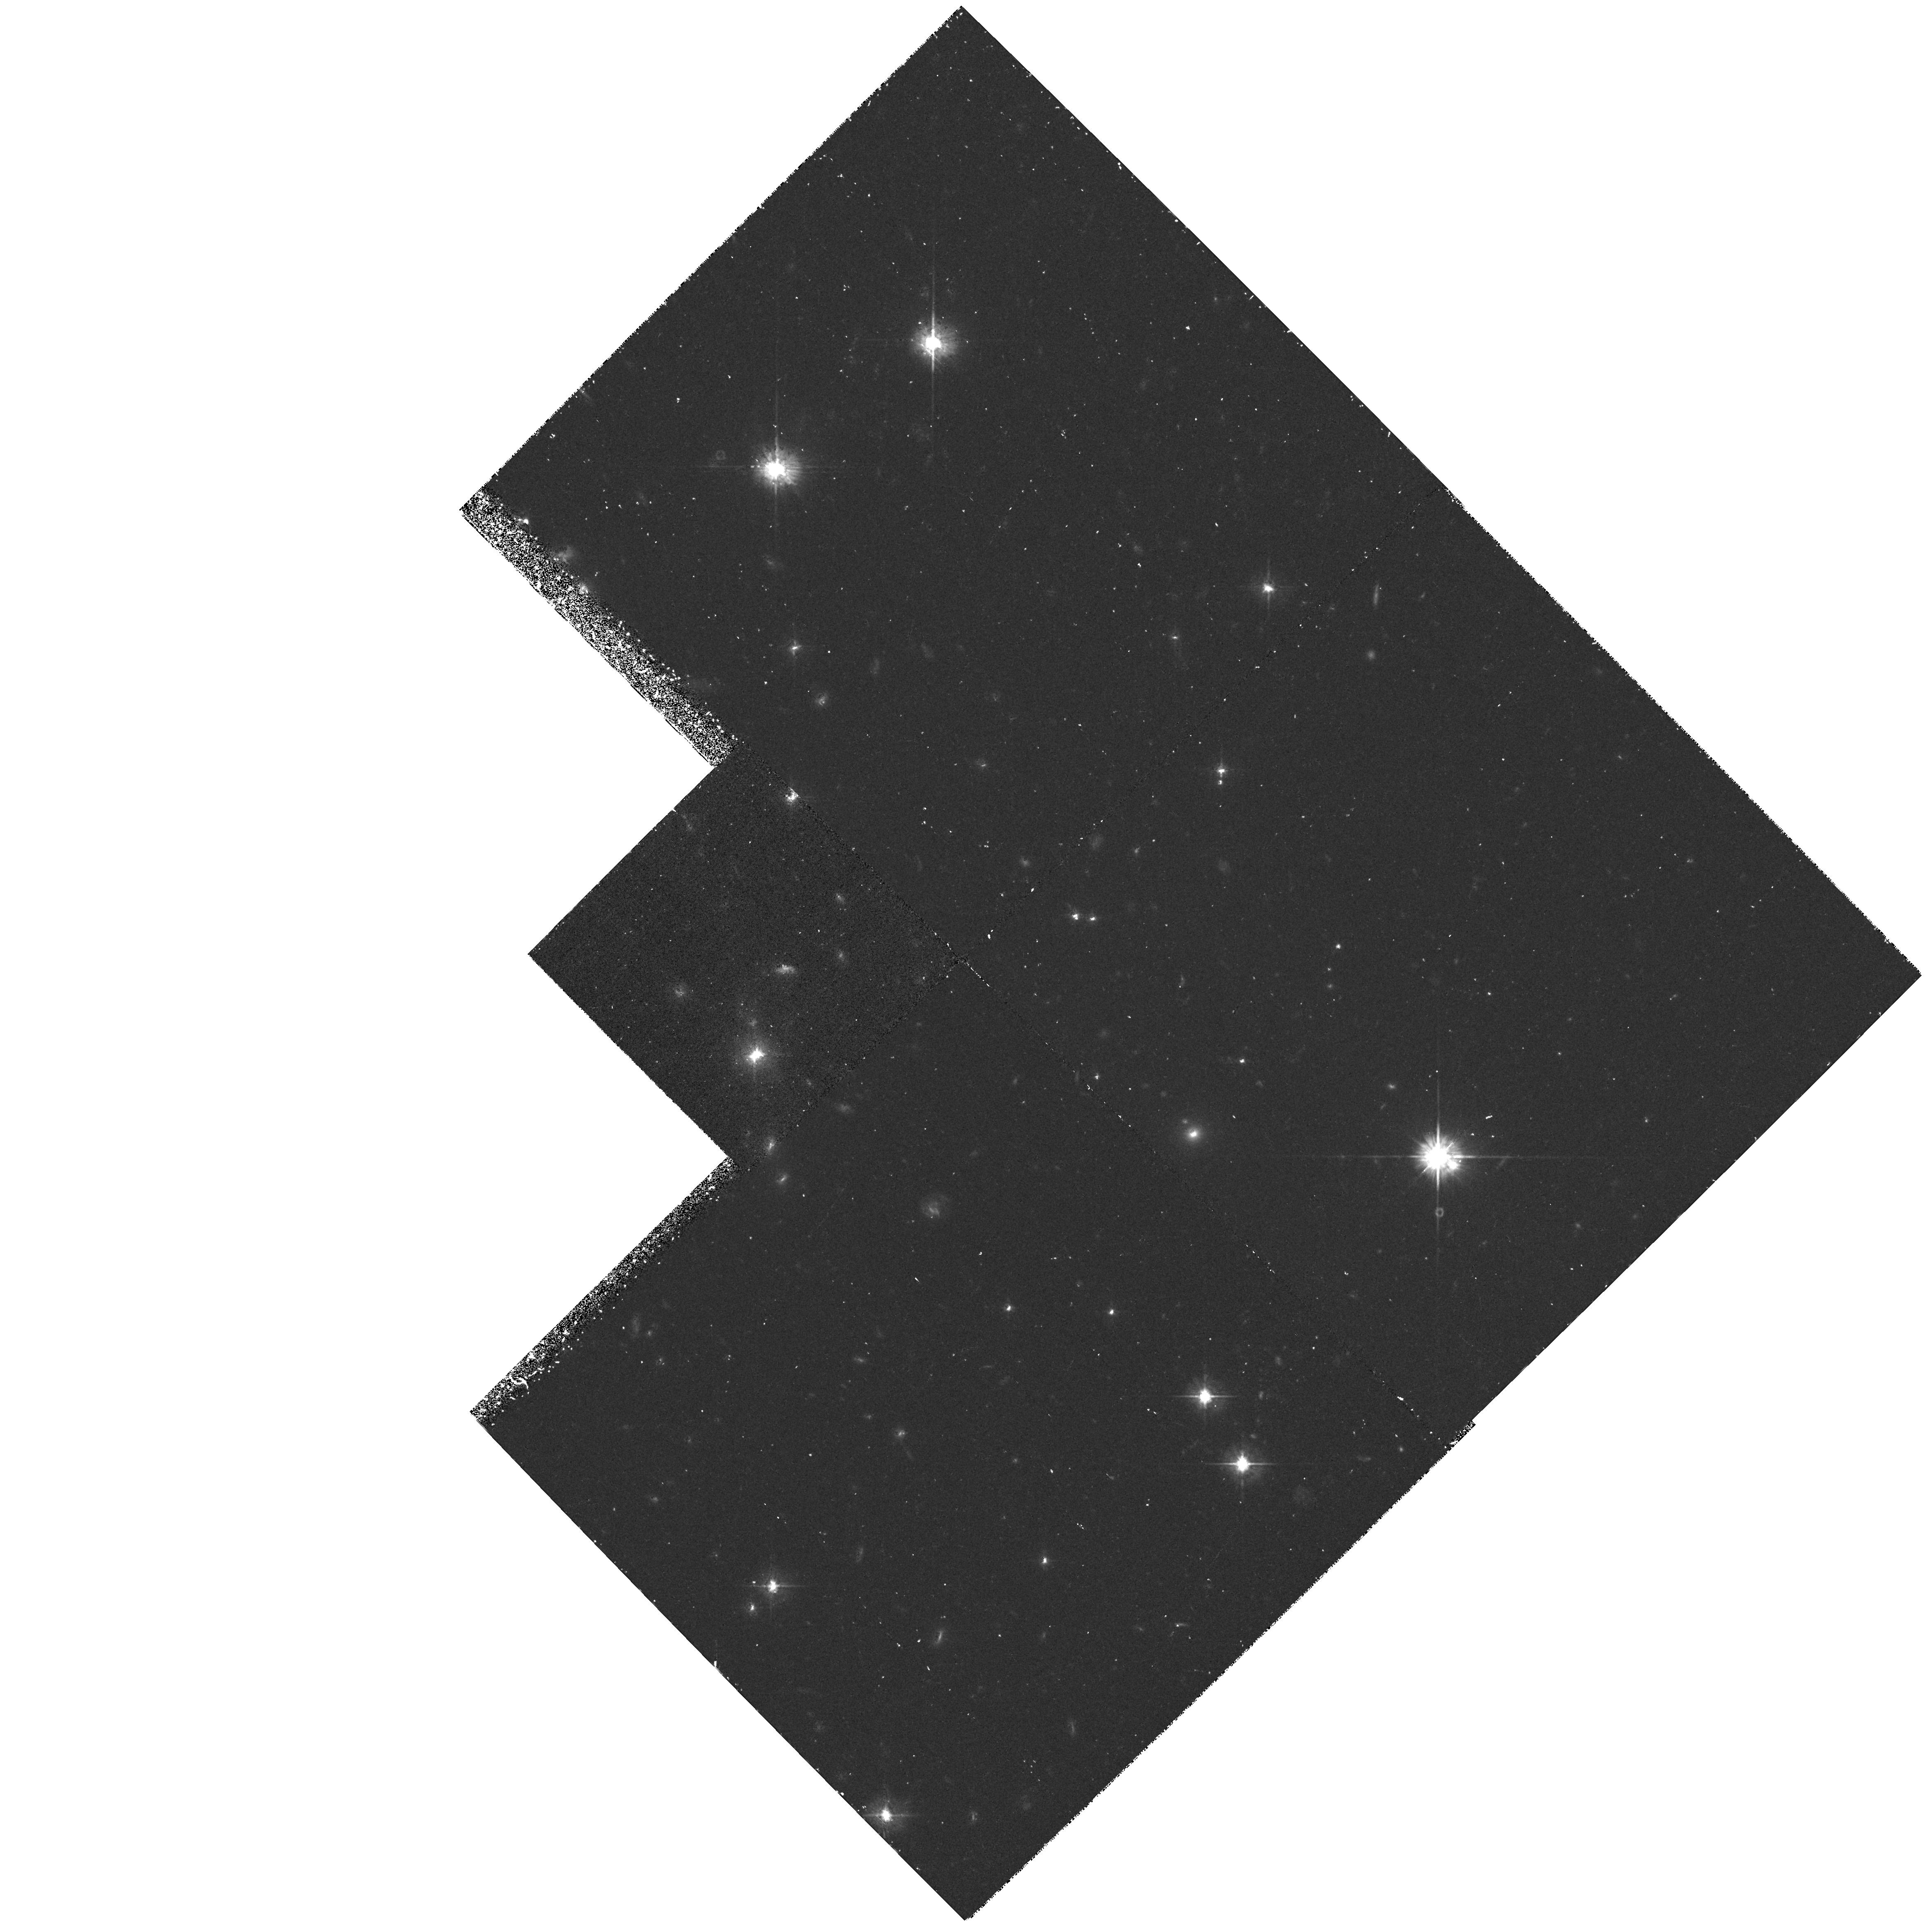
Target: PKS0812+020
Instrument: WFPC2/PC
Filter: F569W
Exposure: 1.1 h
Observation ID: hst_6246_02_wfpc2_pc_f569w_u33t02

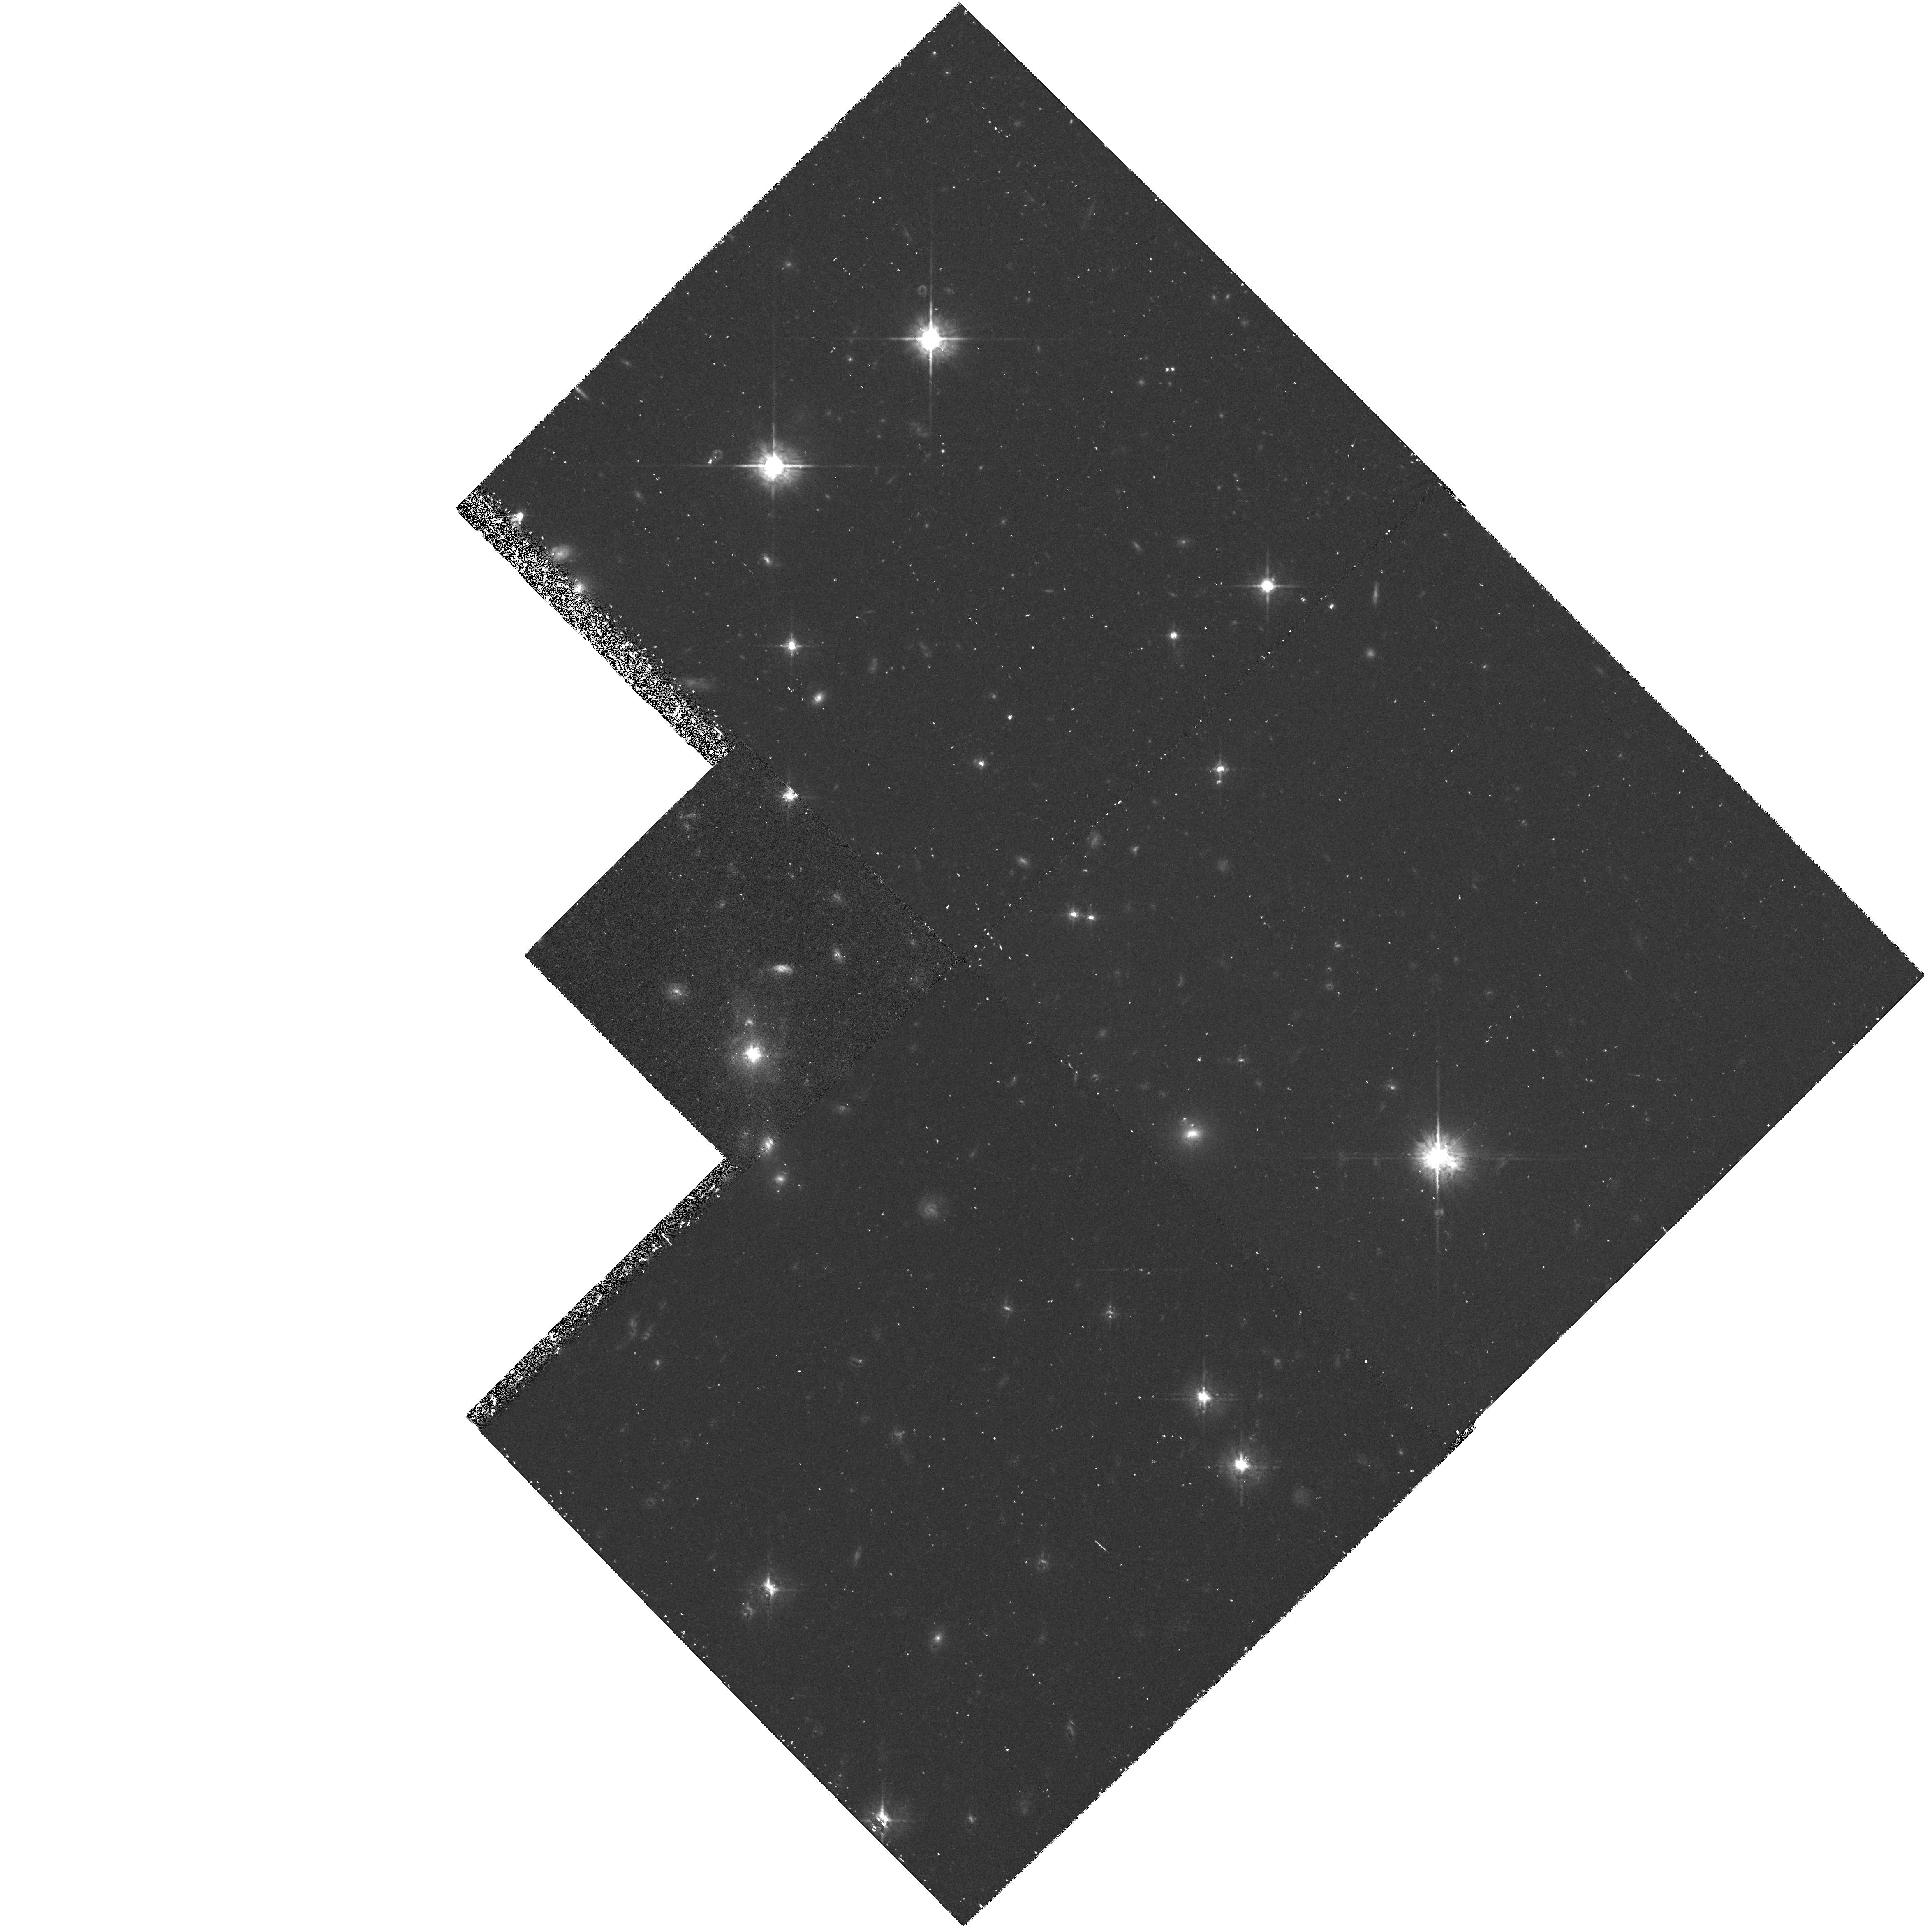
Target: PKS0812+020
Instrument: WFPC2/PC
Filter: F675W
Exposure: 1.1 h
Observation ID: hst_6246_02_wfpc2_pc_f675w_u33t02

IMAGE AND POLARIZATION STUDIES OF RADIO GALAXIES AND JETS (PI: Crane, Philippe)

FOC images and PC images of selected radio galaxies with known structure wil be obtained. PKS0812+020 will be observed in a continuum and emission line to study the differences in distribution. The jet in 3C66B will be imaged for the first time with the post COSTAR HST to study the structure and to compare with radio maps at similar resolution. The UV bright spot previously detected in NGC6251 will be re-imaged with the post-COSTAR FOC.